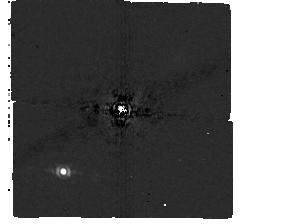
Target: HD-169142
Instrument: MIRI/CORON
Filter: F1065C+4QPM_1065
Exposure: 40 min
Observation ID: jw04525-c1003_t001_miri_f1065c-mask1065

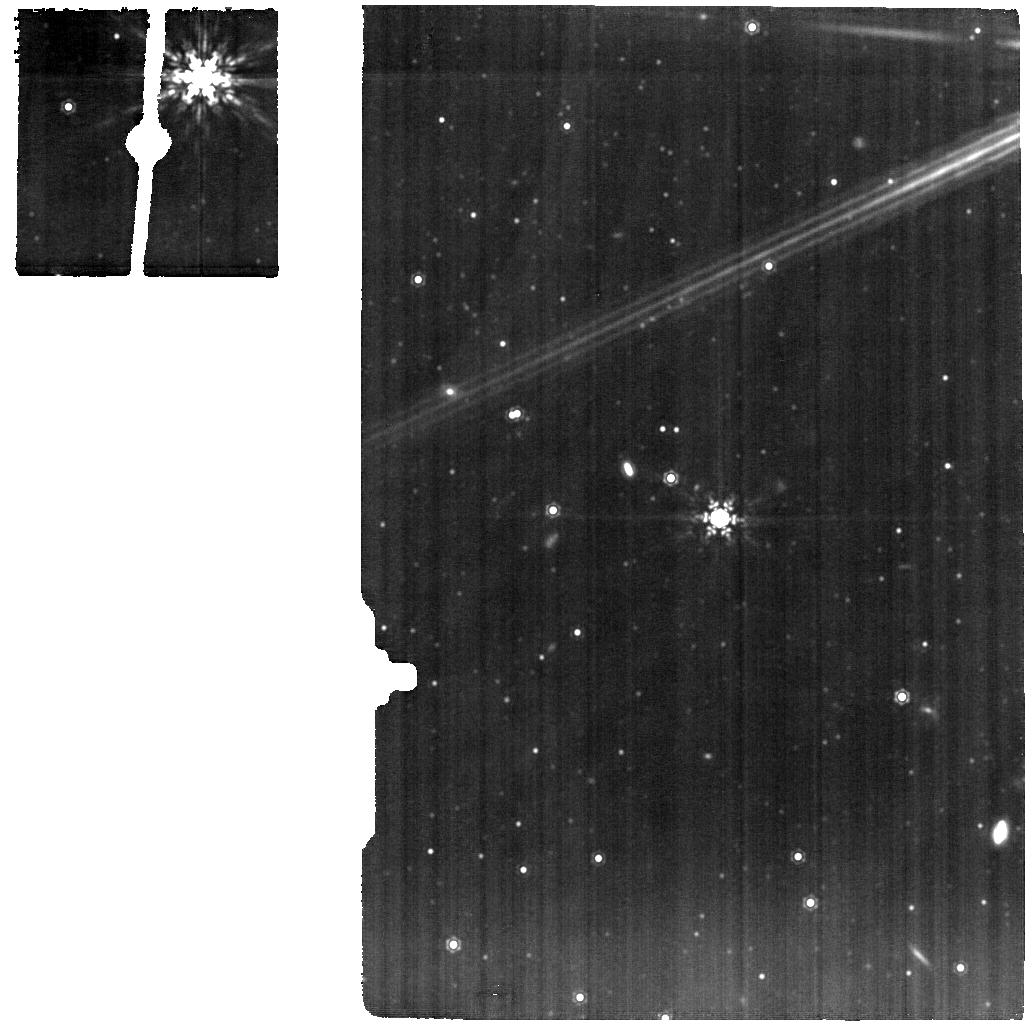
Target: HD-169142-MRS
Instrument: MIRI
Filter: F1280W
Exposure: 15 min
Observation ID: jw04525-o001_t006_miri_f1280w

Observations of the HD169142 system with MIRI (PI: Lagage, Pierre-Olivier)

Understanding the conditions in which planets form requests searching for planets at early evolutionary stages (<10Myr) when they are still embedded in their parent proto-planetary disk. In the first million years young planets are accreting material leading to the formation of a circumplanetary disk (CPD). CPDs are expected to radiate a significant amount of flux at long wavelengths in particular in the mid-IR spectral range (Zhu 2015, Chen & Szulagyi 2022). We propose to target a candidate protoplanet HD169142 b, identified at near-IR with SPHERE (Hammond et al. 2023, Gratton et al. 2019), to test the presence of a CPD. The system is seen face-on with the candidate located in a gap at about 0.32’’. The candidate protoplanet will be observed with the coronagraph mode of MIRI and the disk with the Medium Resolution Mode of MIRI.